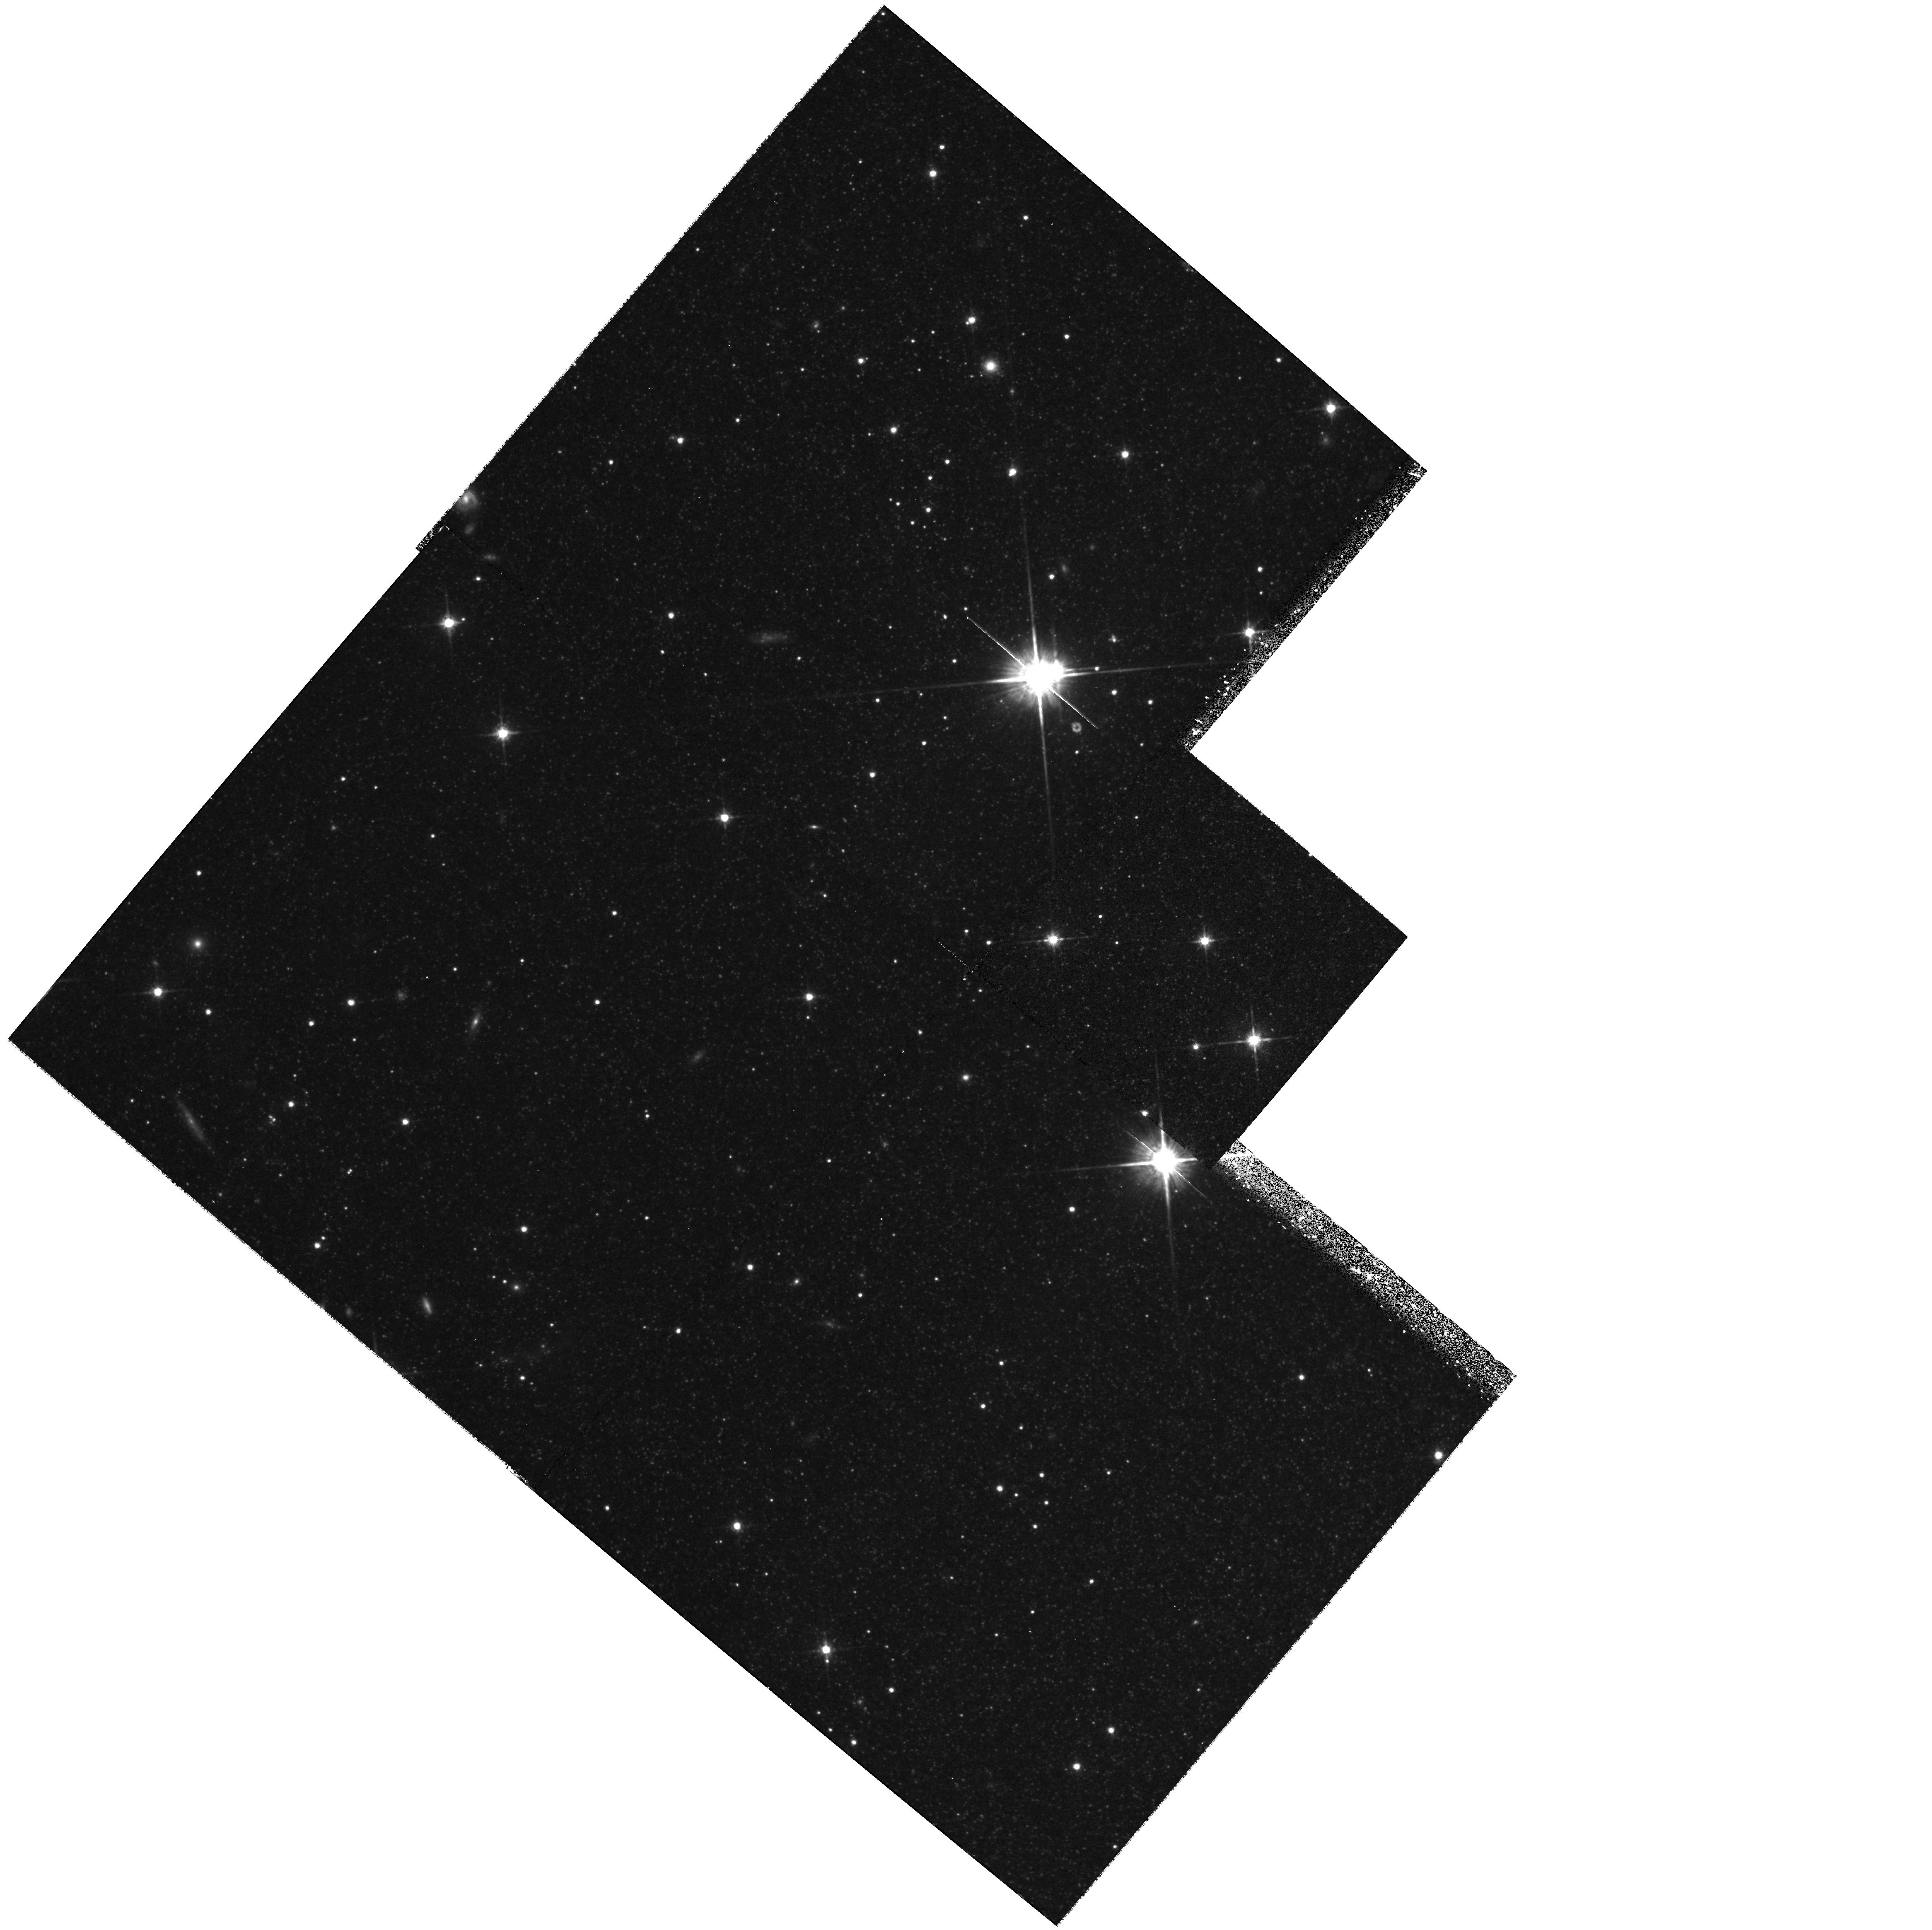
Target: NGC-5128-KNOT-D. Instrument: WFPC2/PC. Filter: F814W. Exposure: 58 min. Observation ID: hst_6869_01_wfpc2_pc_f814w_u4gf01

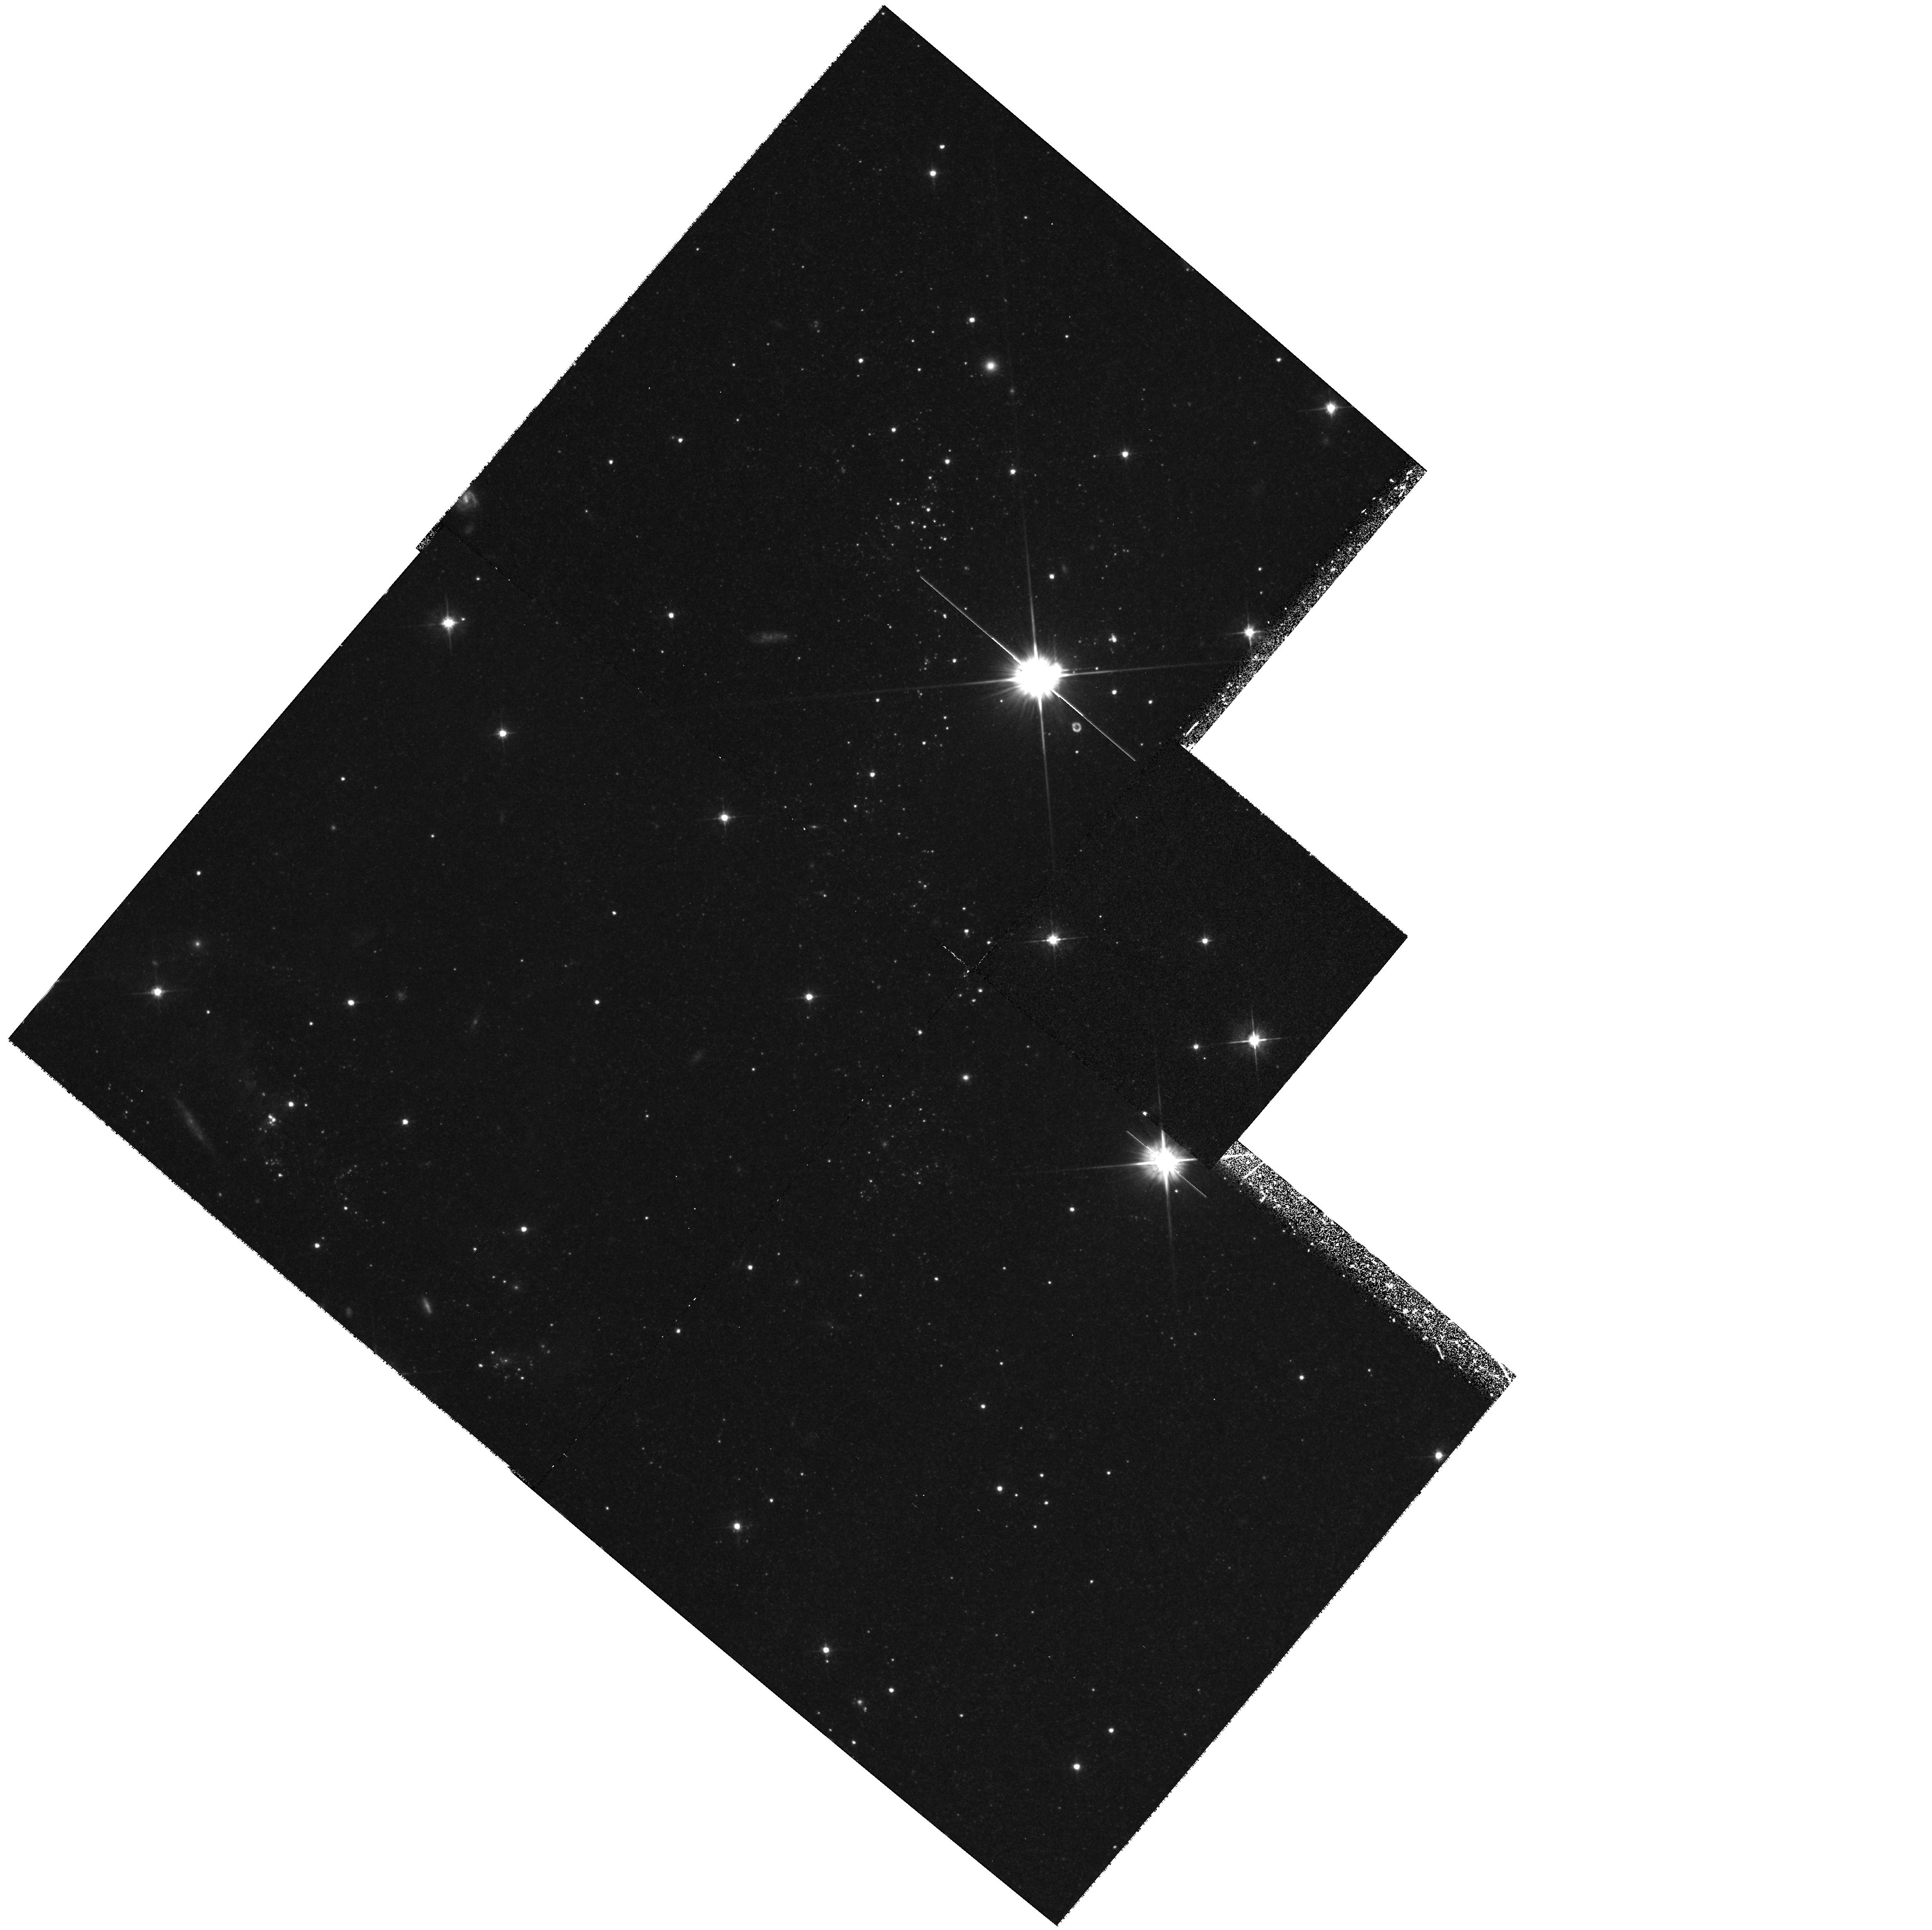
Target: NGC-5128-KNOT-D. Instrument: WFPC2/PC. Filter: F555W. Exposure: 55 min. Observation ID: hst_6869_01_wfpc2_pc_f555w_u4gf01

THE JET-ISM INTERACTION IN NGC 5128 (PI: Trauger, John)

The radio galaxy NGC 5128 has many peculiarities, one of which is a collection of blue knots and HII regions associated with the eastern side of the northern radio lobe. Spectroscopic studies suggest these objects are complexes of young stars which have been produced under extremely unusual conditions. The objective of the current program is to obtain an optical color-magnitude diagram for these young stellar systems as a means to obtain ages and other stellar population information. We will expose for 3 orbits total in the F450W and F814W filters.